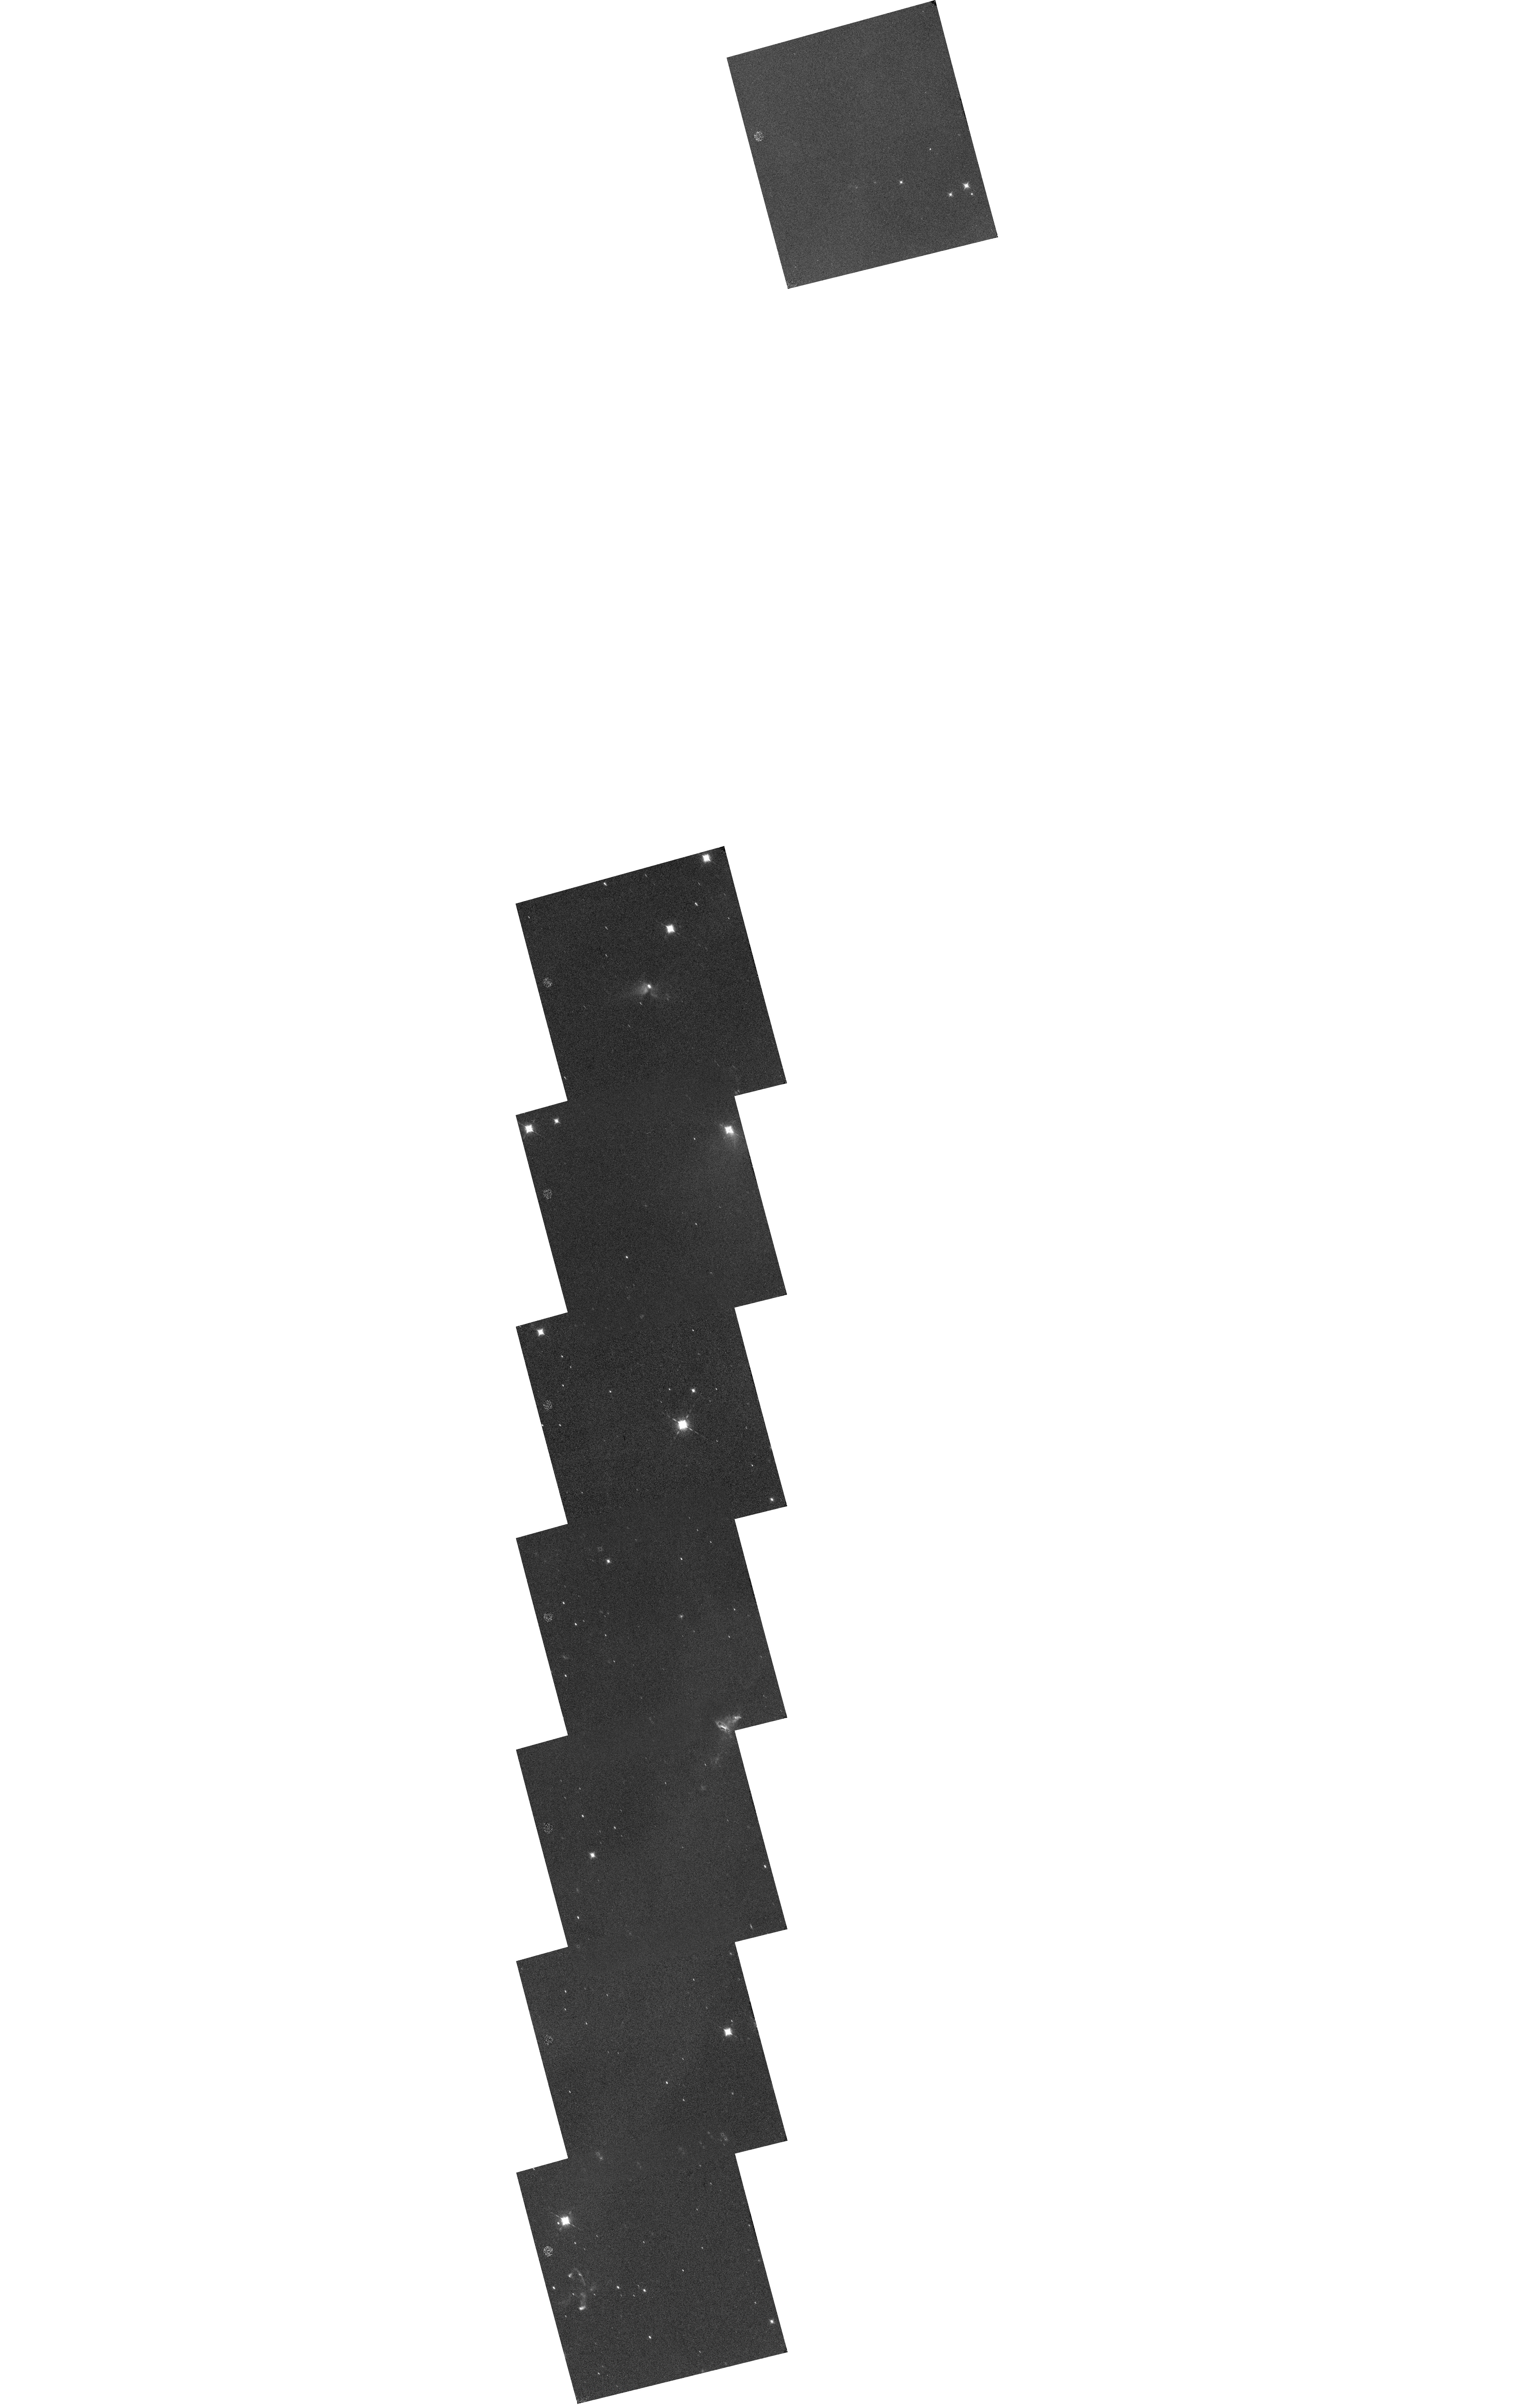
Target: NGC1333.2.0
Instrument: WFC3/IR
Filter: F164N
Exposure: 35 min
Observation ID: hst_15153_08_wfc3_ir_f164n_idn108

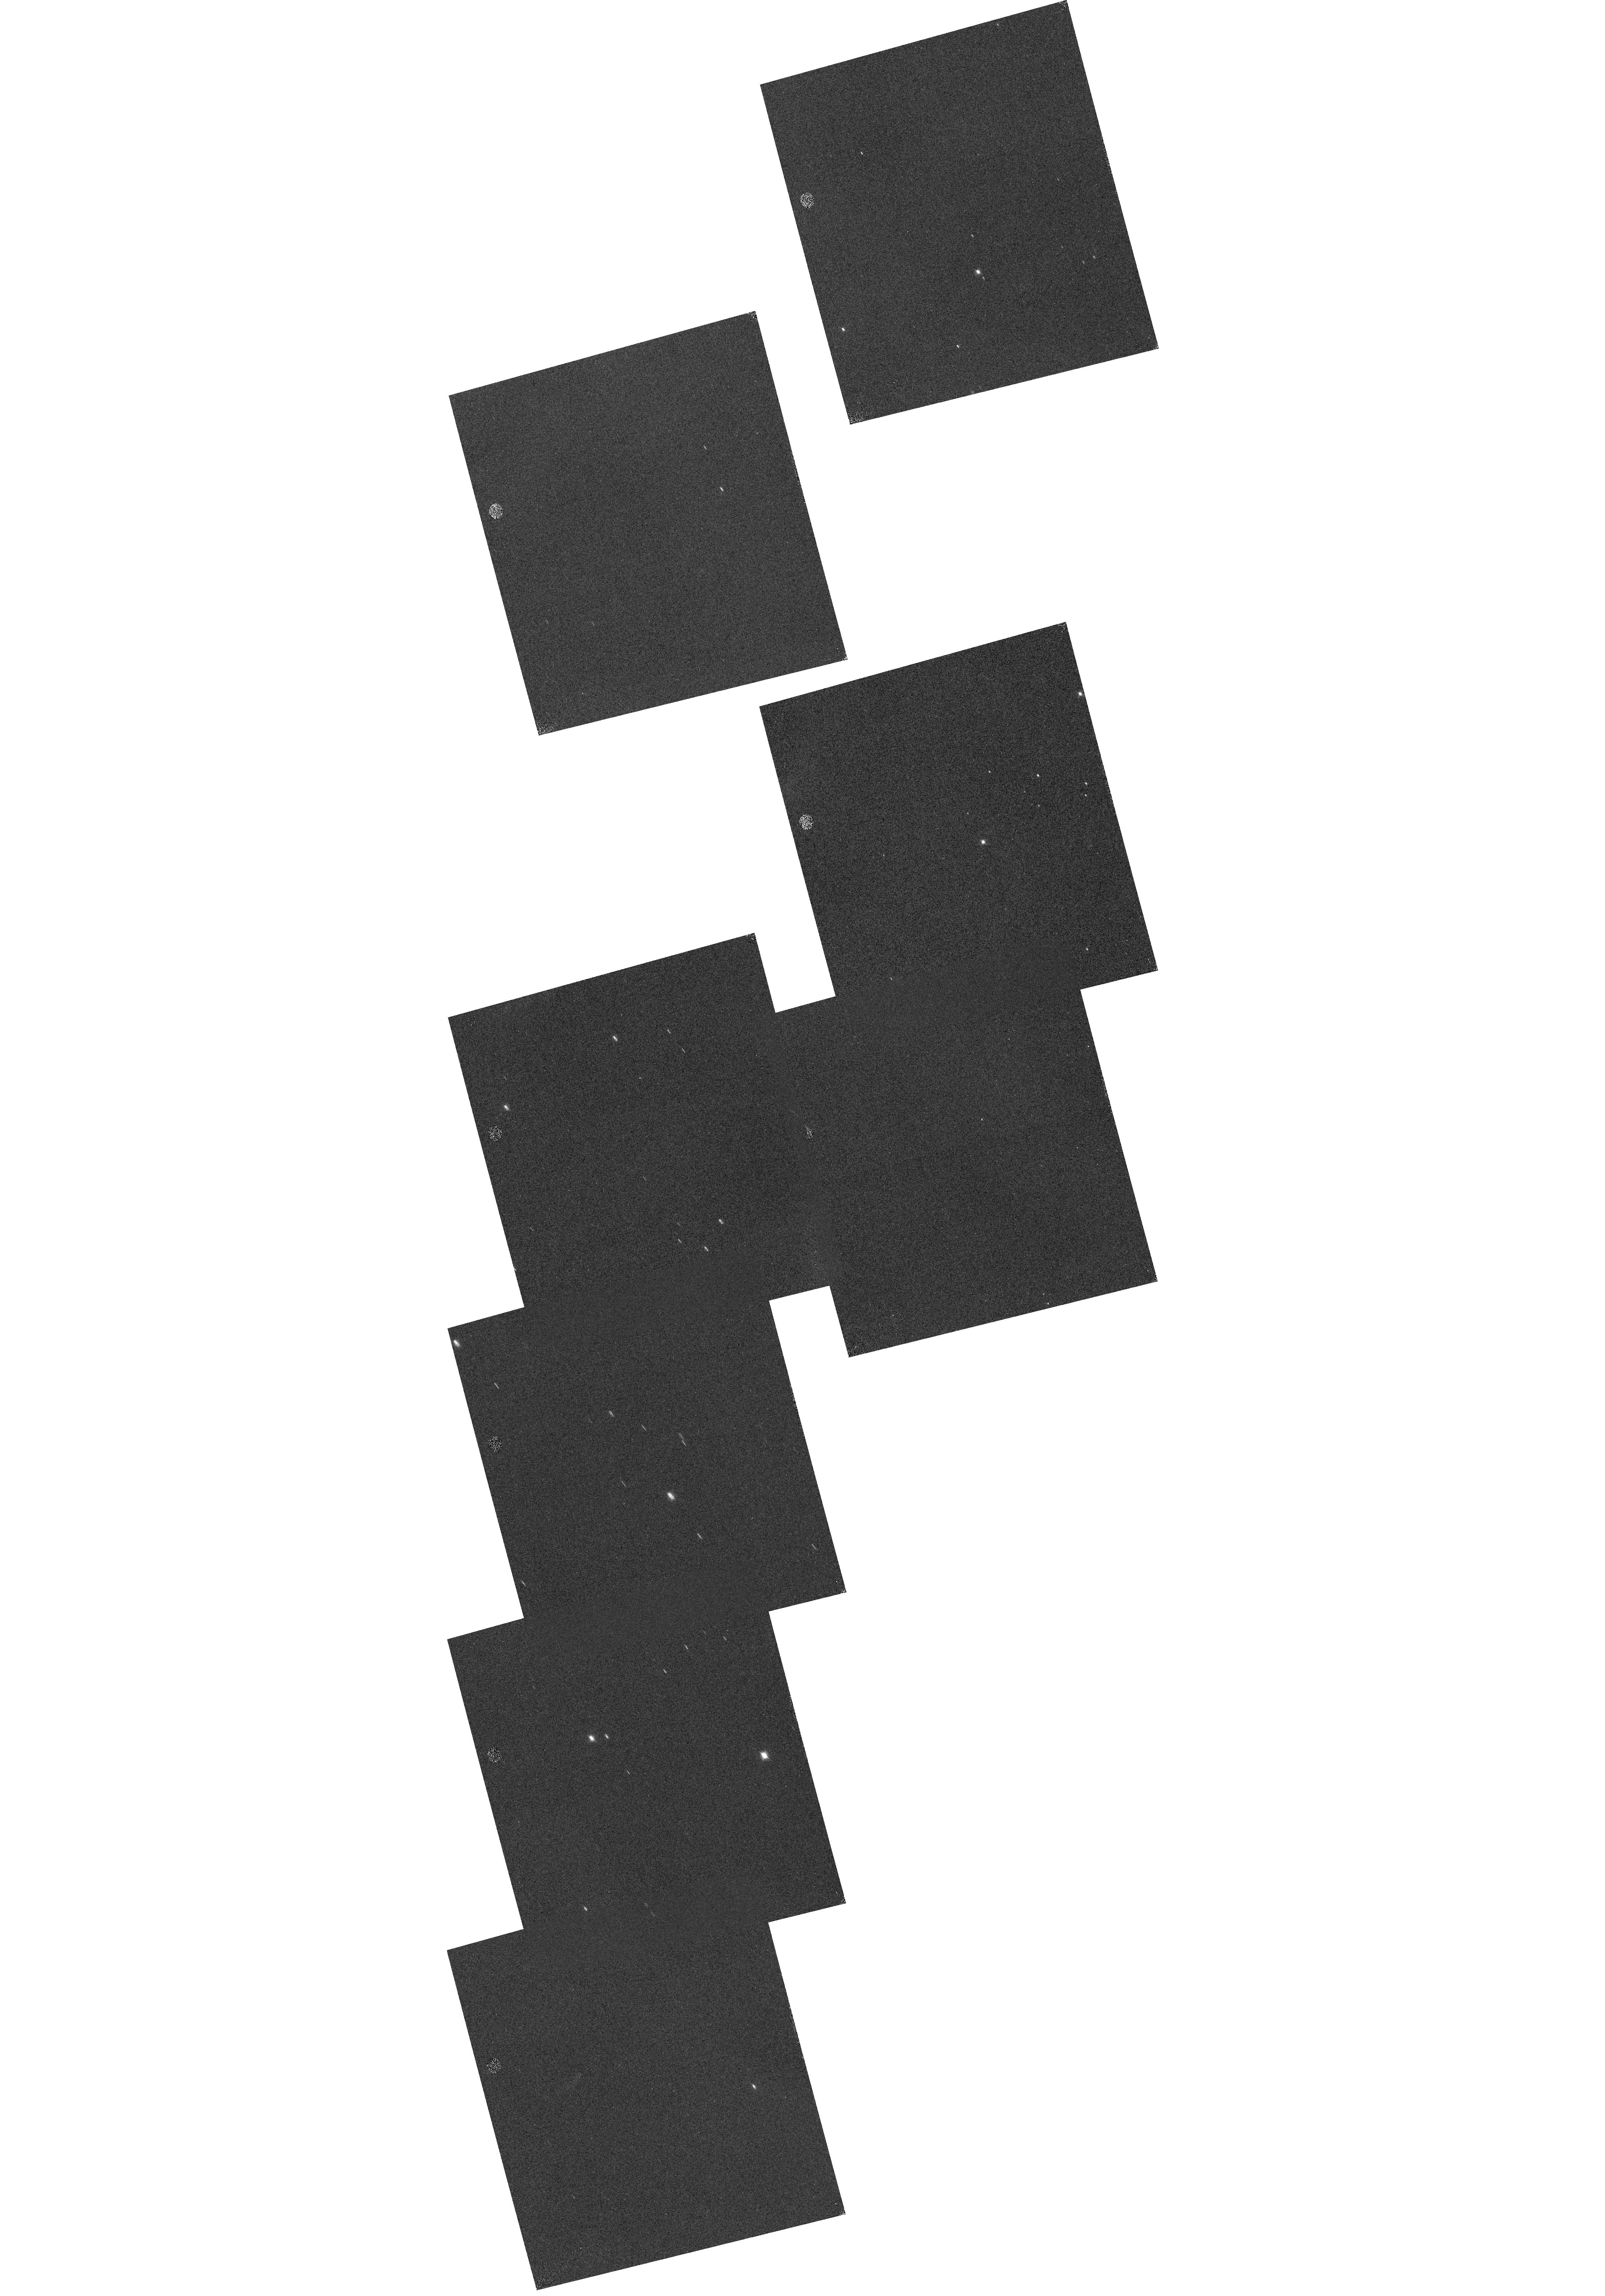
Target: NGC1333.-4.-1
Instrument: WFC3/IR
Filter: F128N
Exposure: 35 min
Observation ID: hst_15153_19_wfc3_ir_f128n_idn119

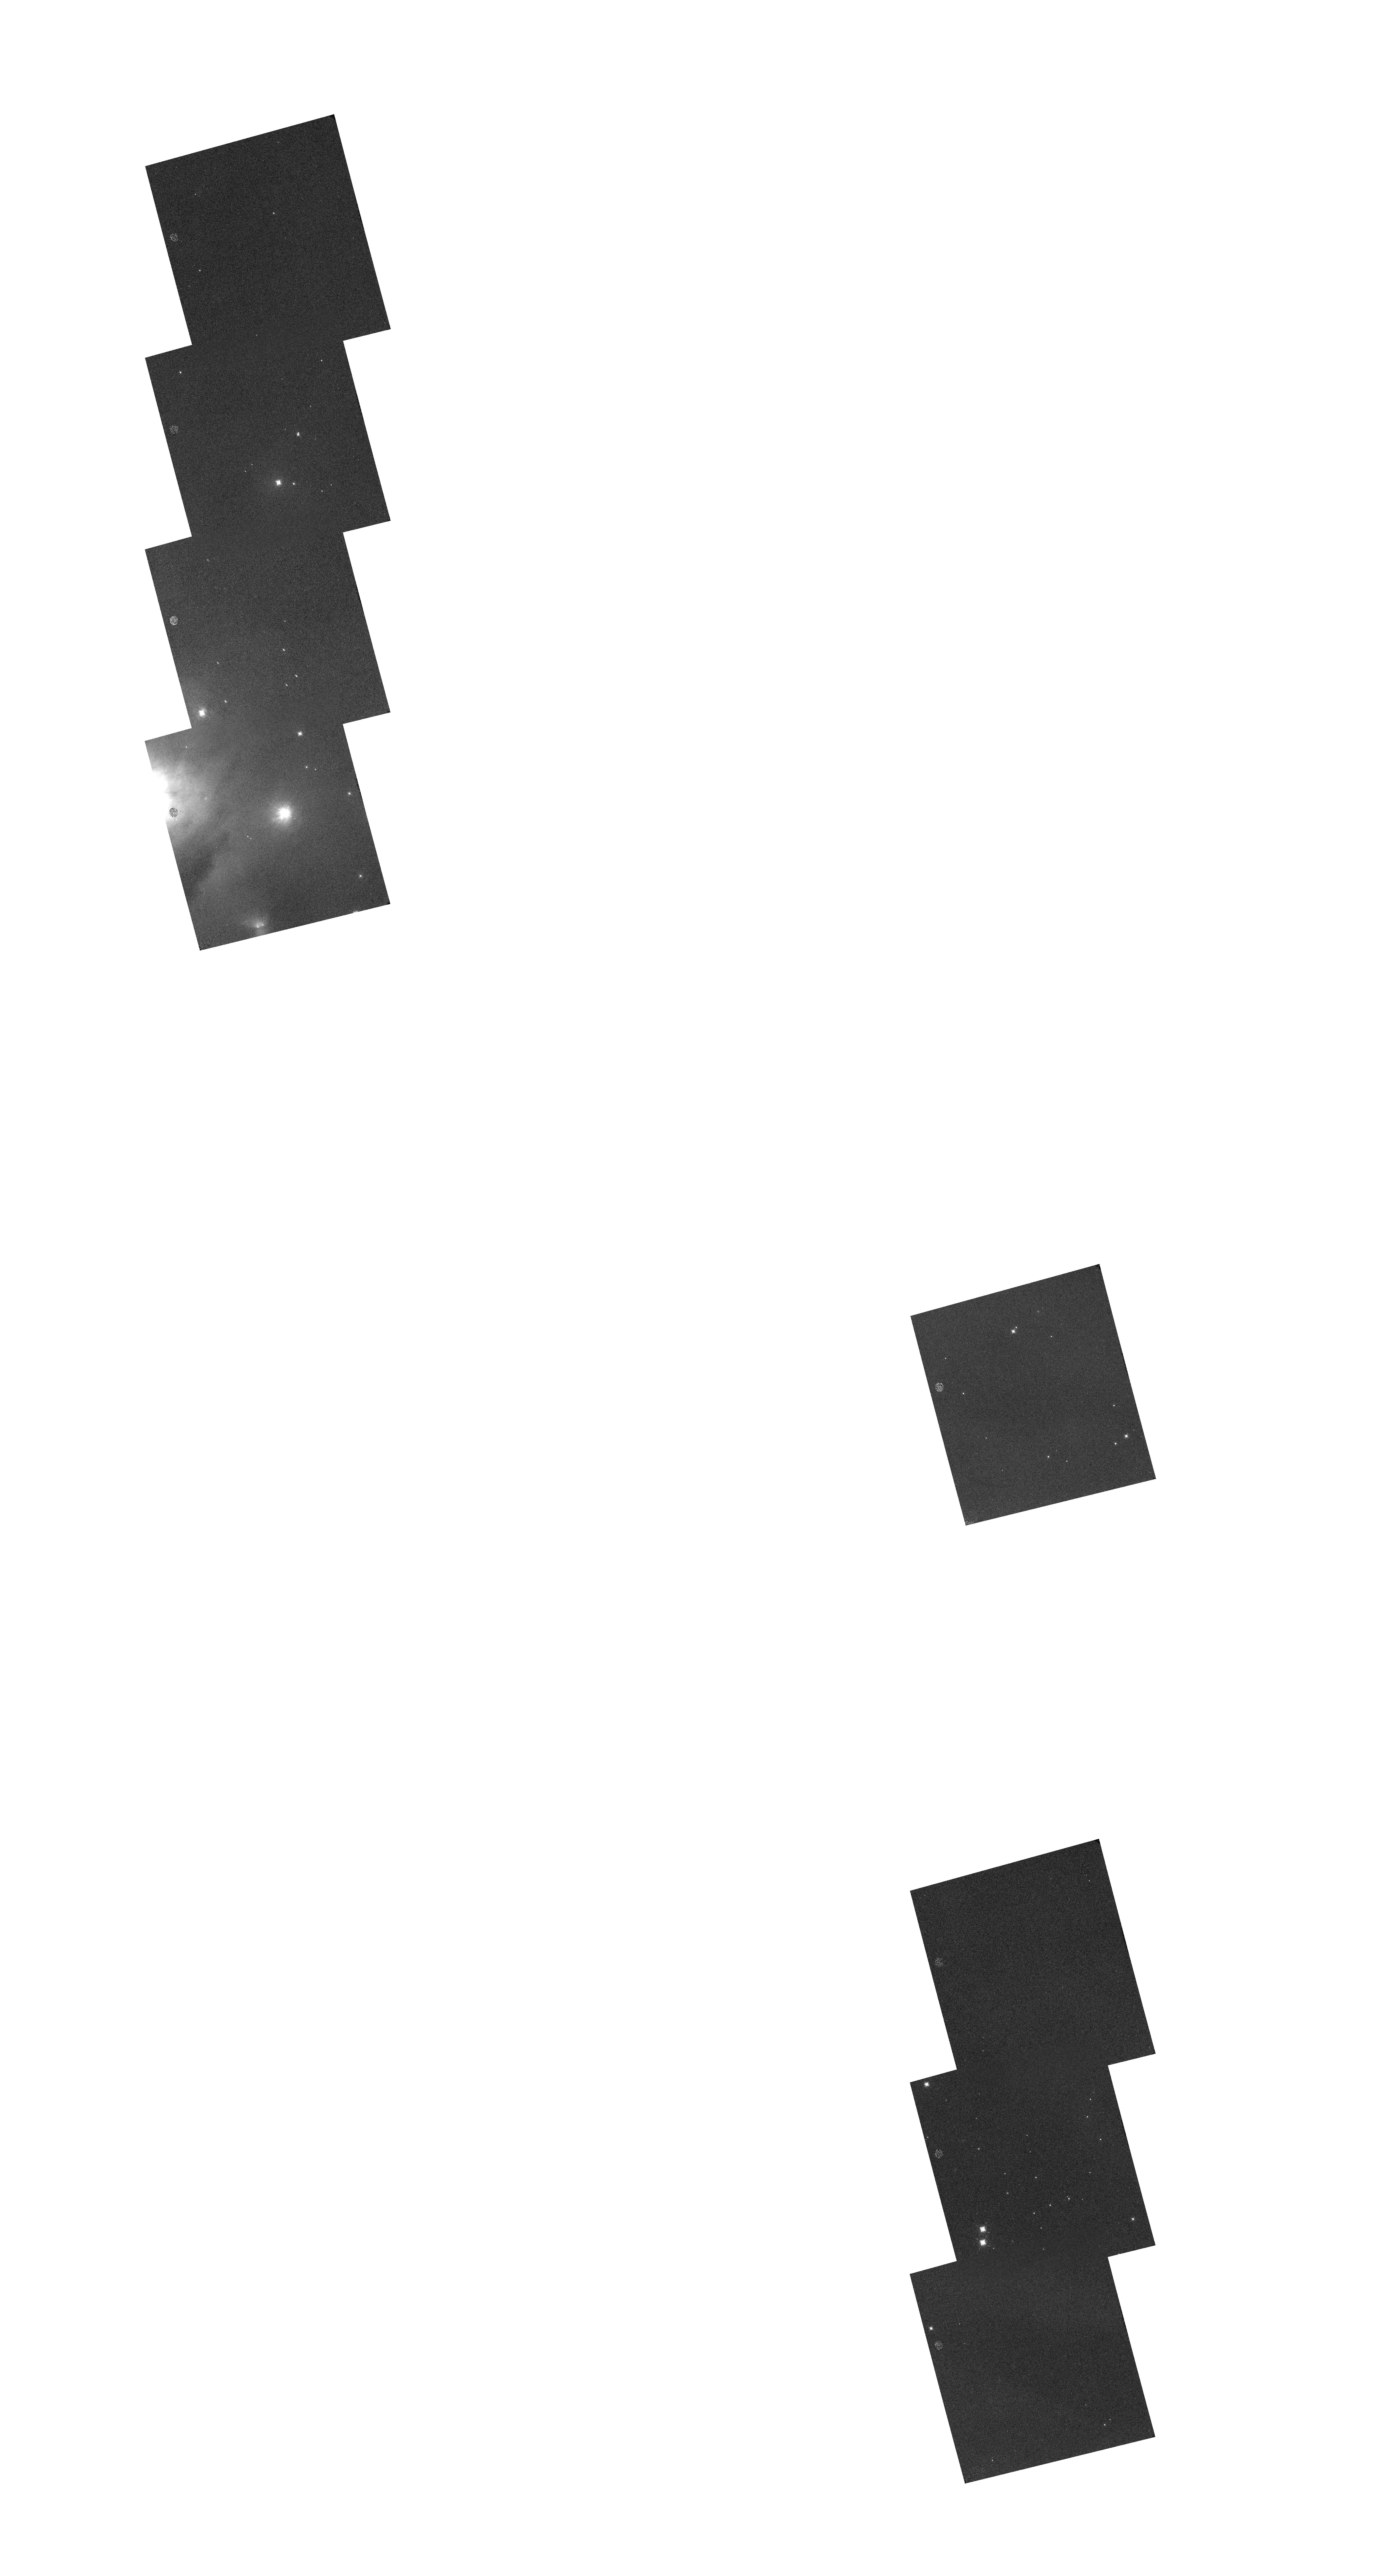
Target: NGC1333.0.4
Instrument: WFC3/IR
Filter: F128N
Exposure: 35 min
Observation ID: hst_15153_18_wfc3_ir_f128n_idn118

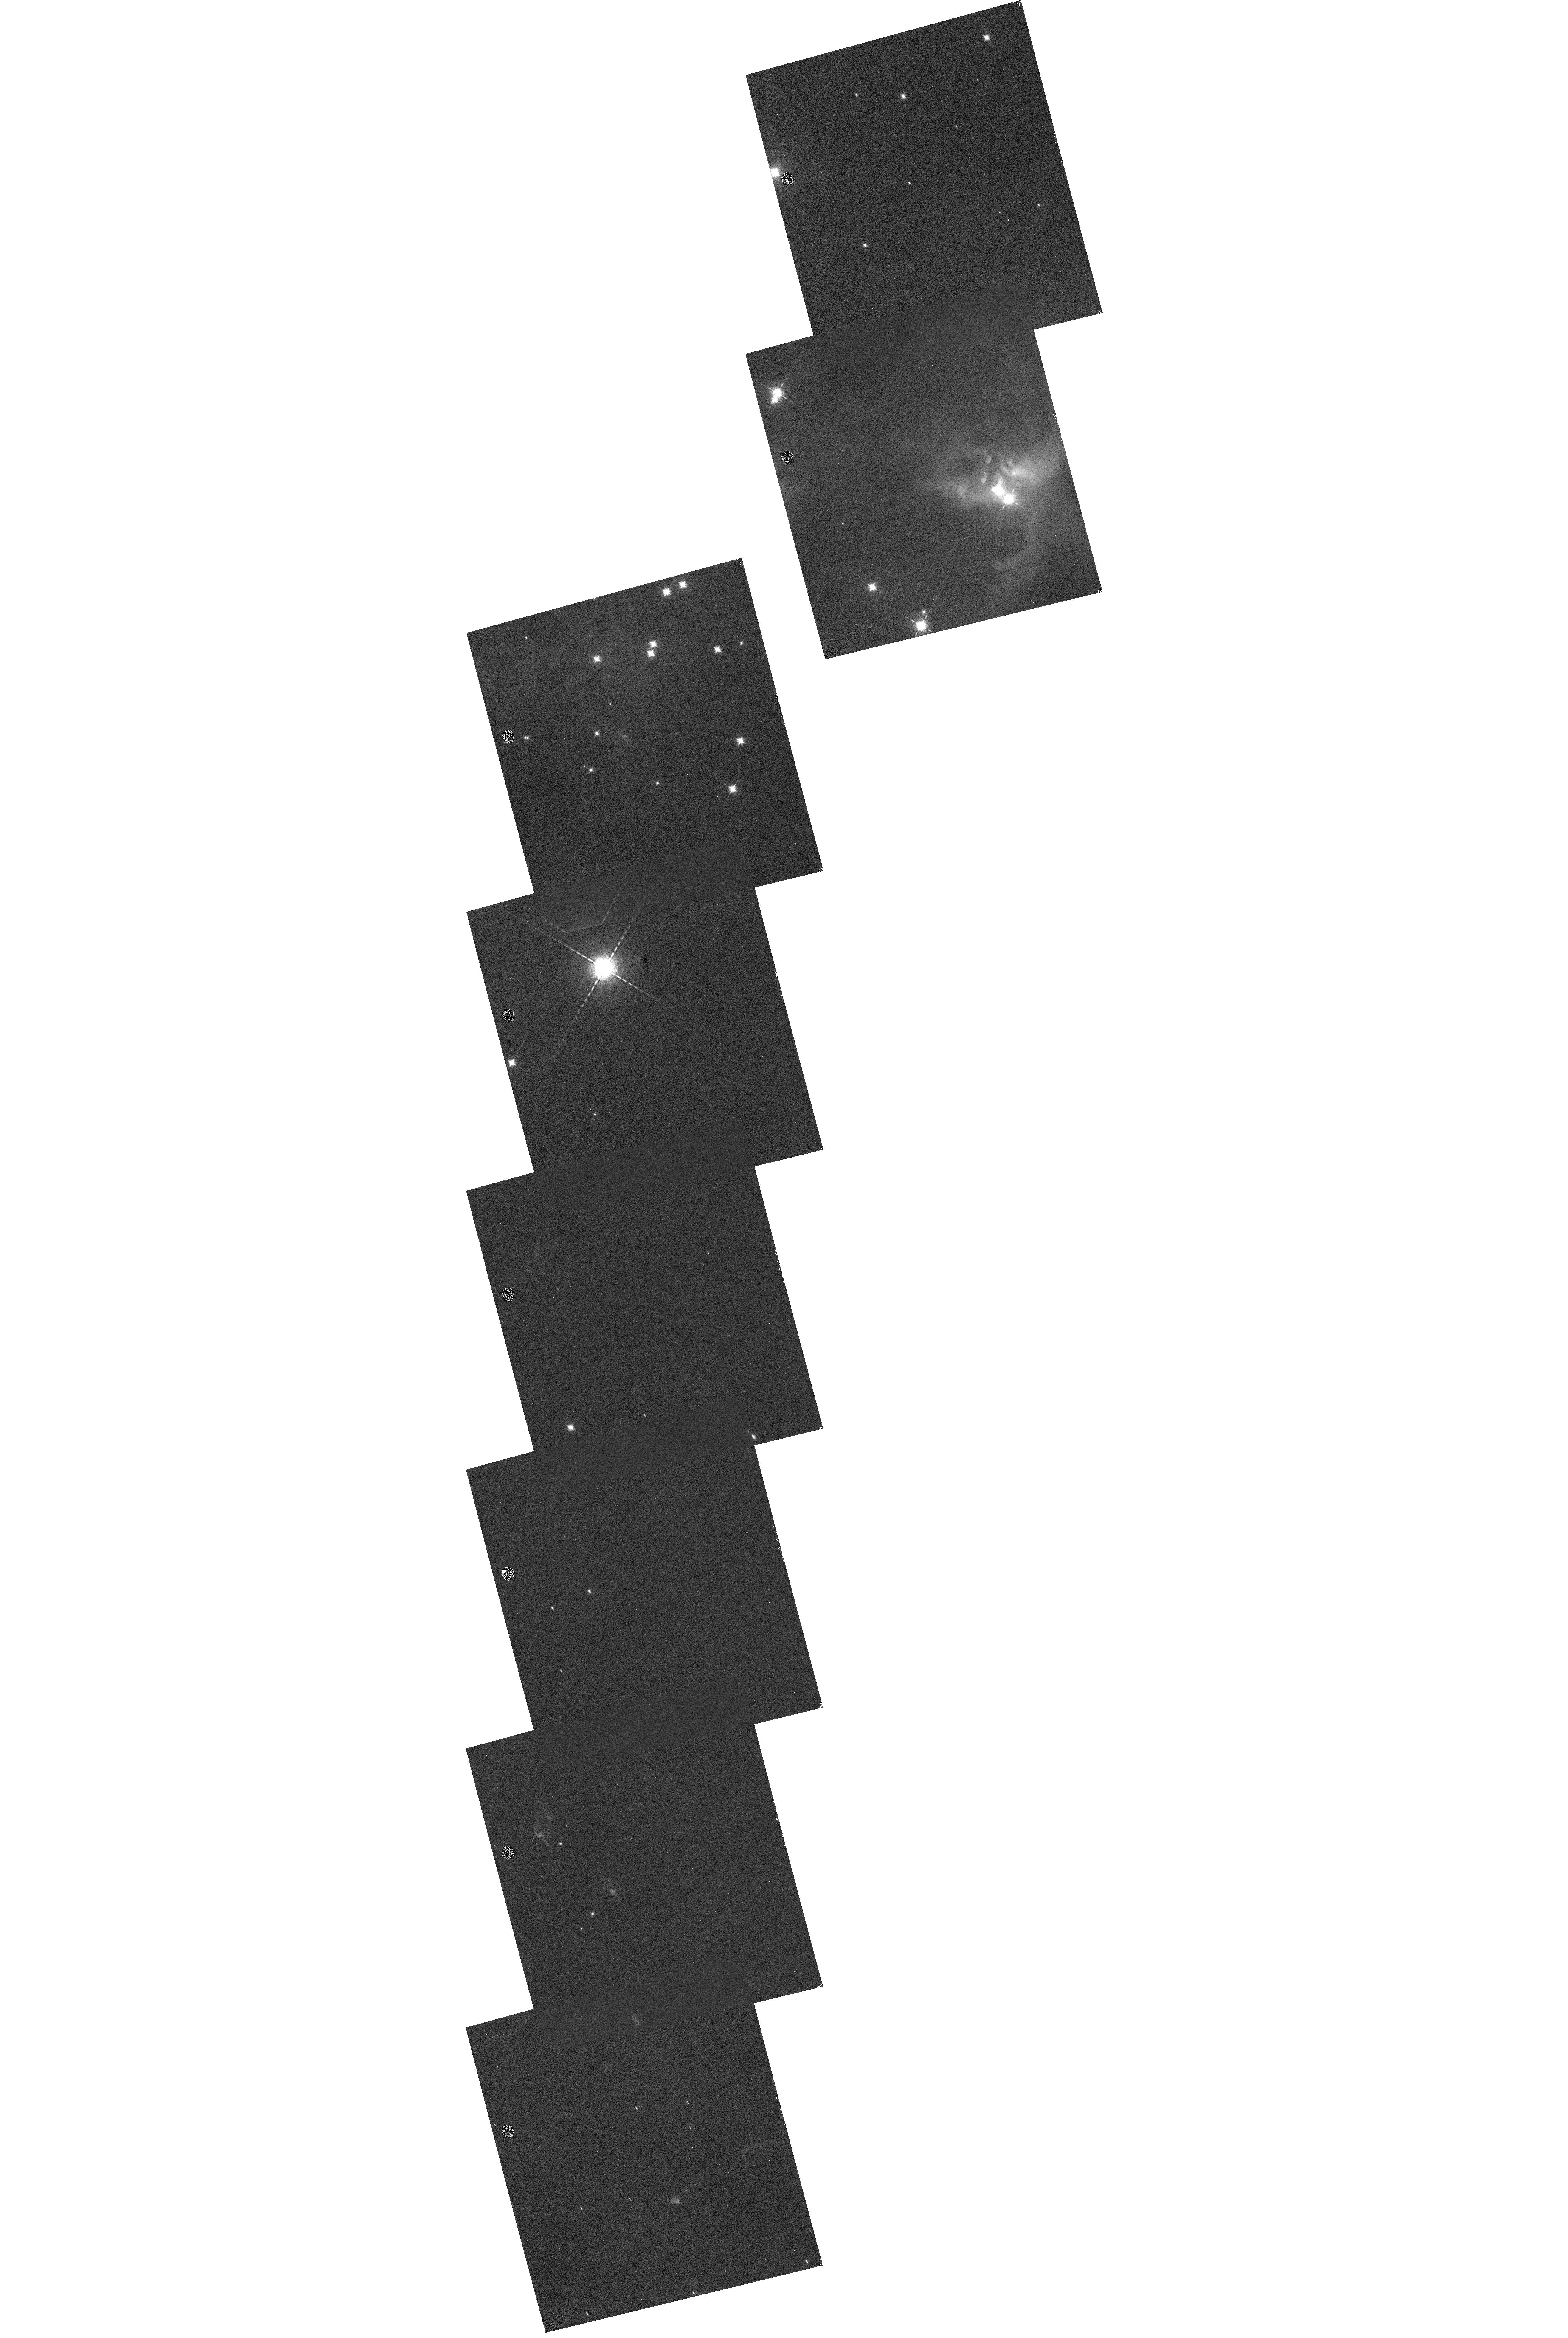
Target: NGC1333.-2.2
Instrument: WFC3/IR
Filter: F128N
Exposure: 35 min
Observation ID: hst_15153_21_wfc3_ir_f128n_idn121

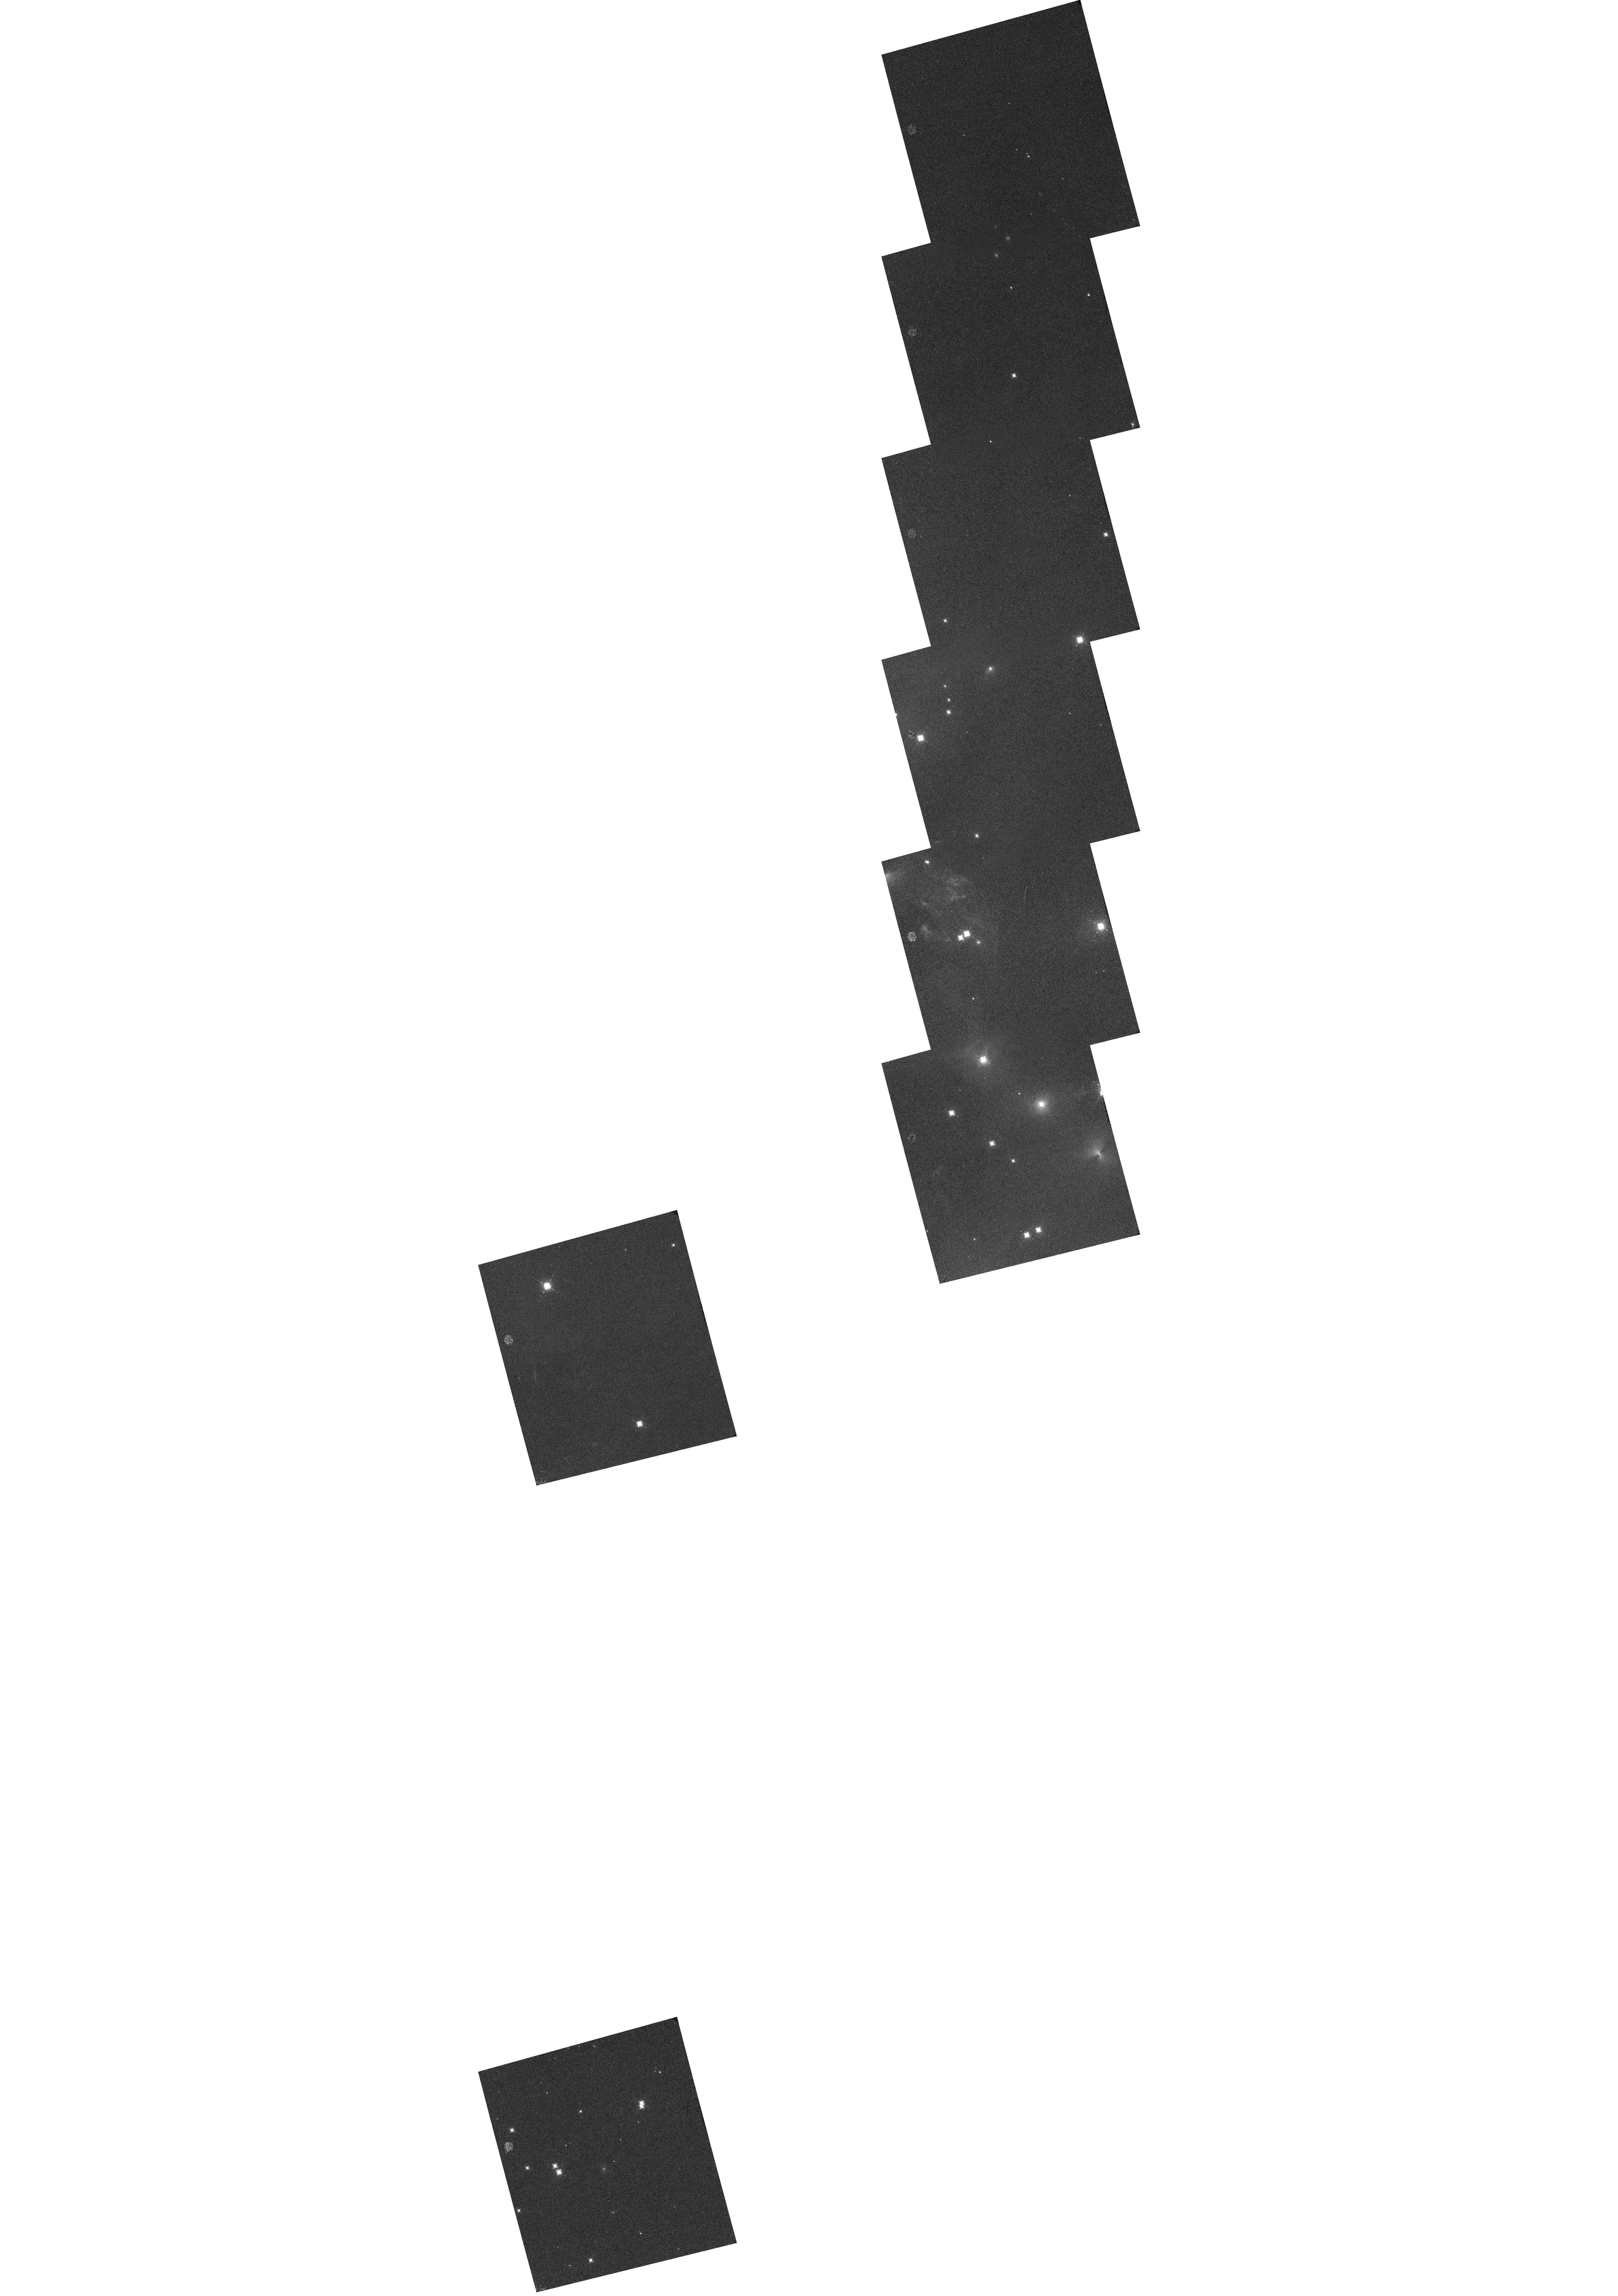
Target: NGC1333.-1.2
Instrument: WFC3/IR
Filter: F128N
Exposure: 35 min
Observation ID: hst_15153_22_wfc3_ir_f128n_idn122

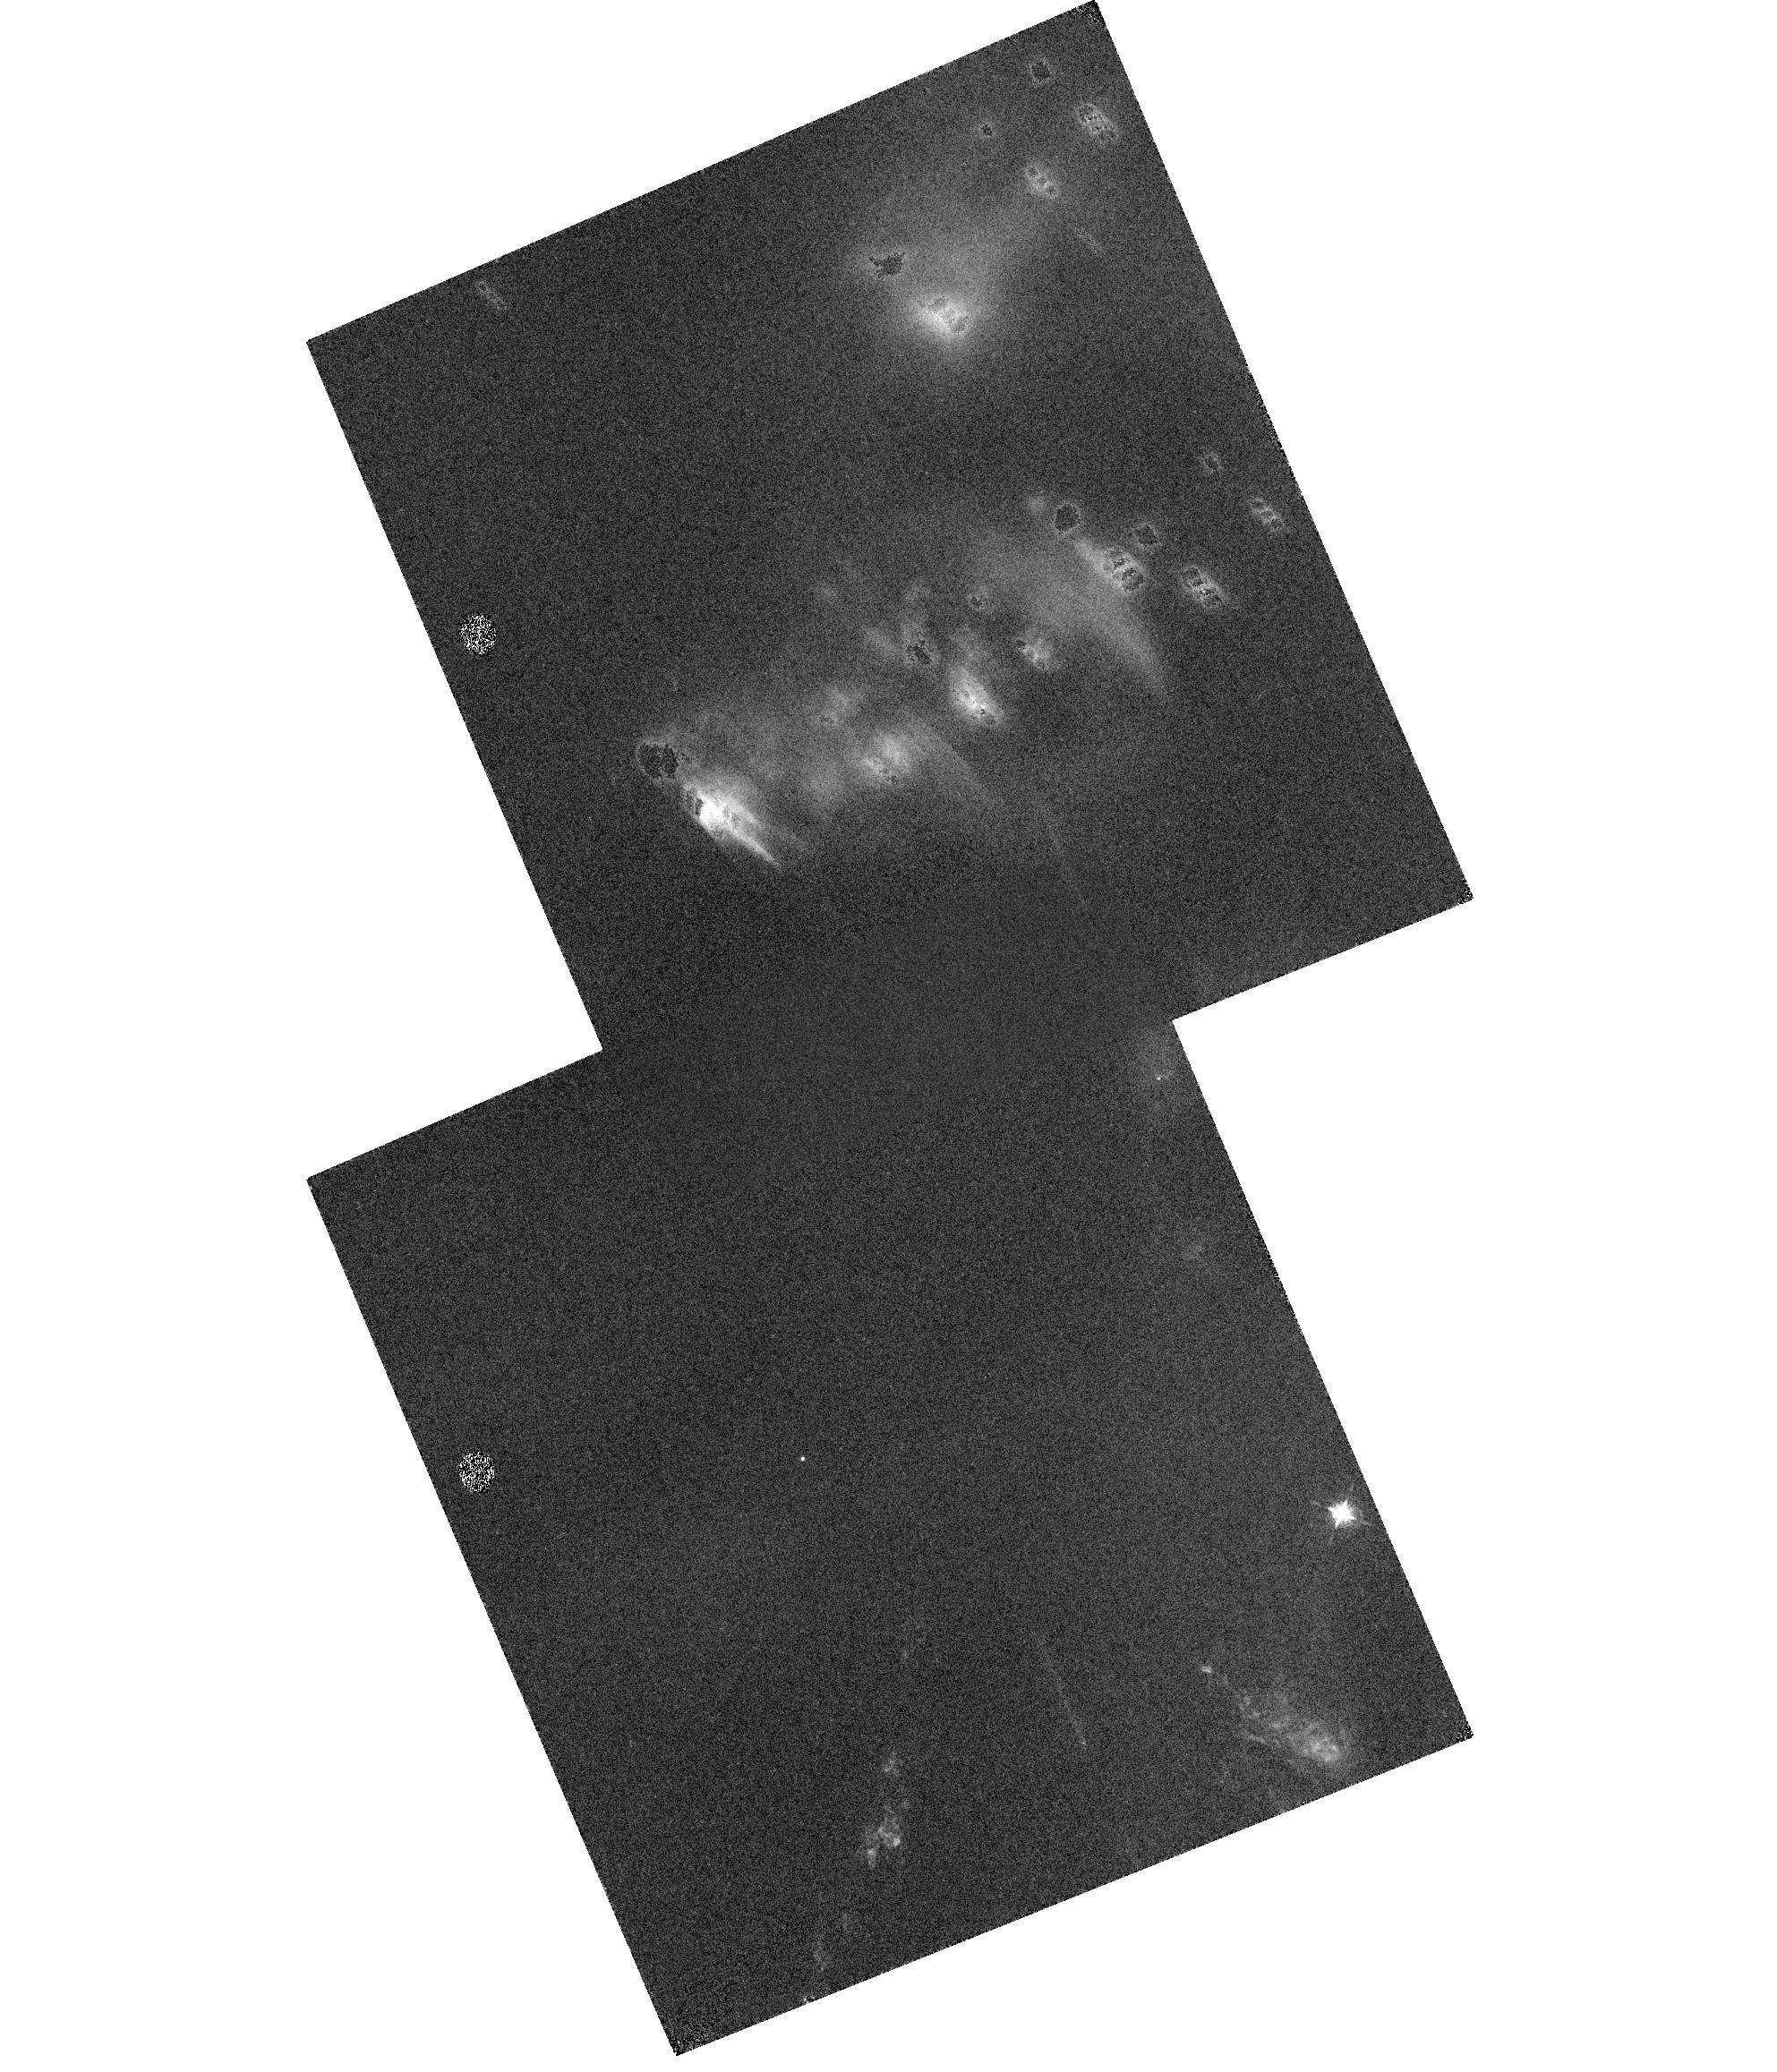
Target: NGC1333.0.0
Instrument: WFC3/IR
Filter: F126N
Exposure: 40 min
Observation ID: hst_15153_27_wfc3_ir_f126n_idn127

The jets and shocks of NGC 1333: a large WFC3 mosaic of [Fe II] and H I line emission (PI: Watson, Dan)

We propose to use Hubble and WFC3 to acquire mosaics of narrowband images of NGC 1333 and its associated molecular cloud, in three spectral lines: [Fe II] 1.26 and 1.64 microns, and H I PaB 1.28 microns. The mosaic will yield extinction-corrected, exquisitely resolved images of at least 18 outflows in their entirety: embedded, bipolar jets, and chains of Herbig-Haro objects. Here is what we hope to learn thereby: 1. With the high angular resolution of HST, we will detect the atomic component of each jet; delineate the fine details of all internal jet shocks and terminal Mach disks; and definitively characterize regions suspected to be jet-jet collisions. 2. Combined with our Spitzer Infrared Spectrograph images of NGC 1333 in many mid-infrared atomic fine-structure and molecular lines, our HST data will enable comprehensive characterization of all of the atomic shocks in these outflows: preshock density, shock speed and peak postshock temperature, outflow source mass loss rate, and the degree to which iron is added to the gas due to dust destruction in the shocks. 3. As the total extinction through the molecular cloud has previously been measured, the extinctions which we measure will allow a novel, quasi-three-dimensional determination of the jet locations within the cloud, allowing an estimate of the degree to which outflow deposit energy and momentum, and entrain material, in the cores and surfaces of the molecular cloud separately. The mosaic has 64 slightly overlapping WFC3 fields which cover the Spitzer-detected jets and outflows in NGC 1333, and which we will observe in Drift-And SHift (DASH) mode. Four of these fields will receive deeper exposures.